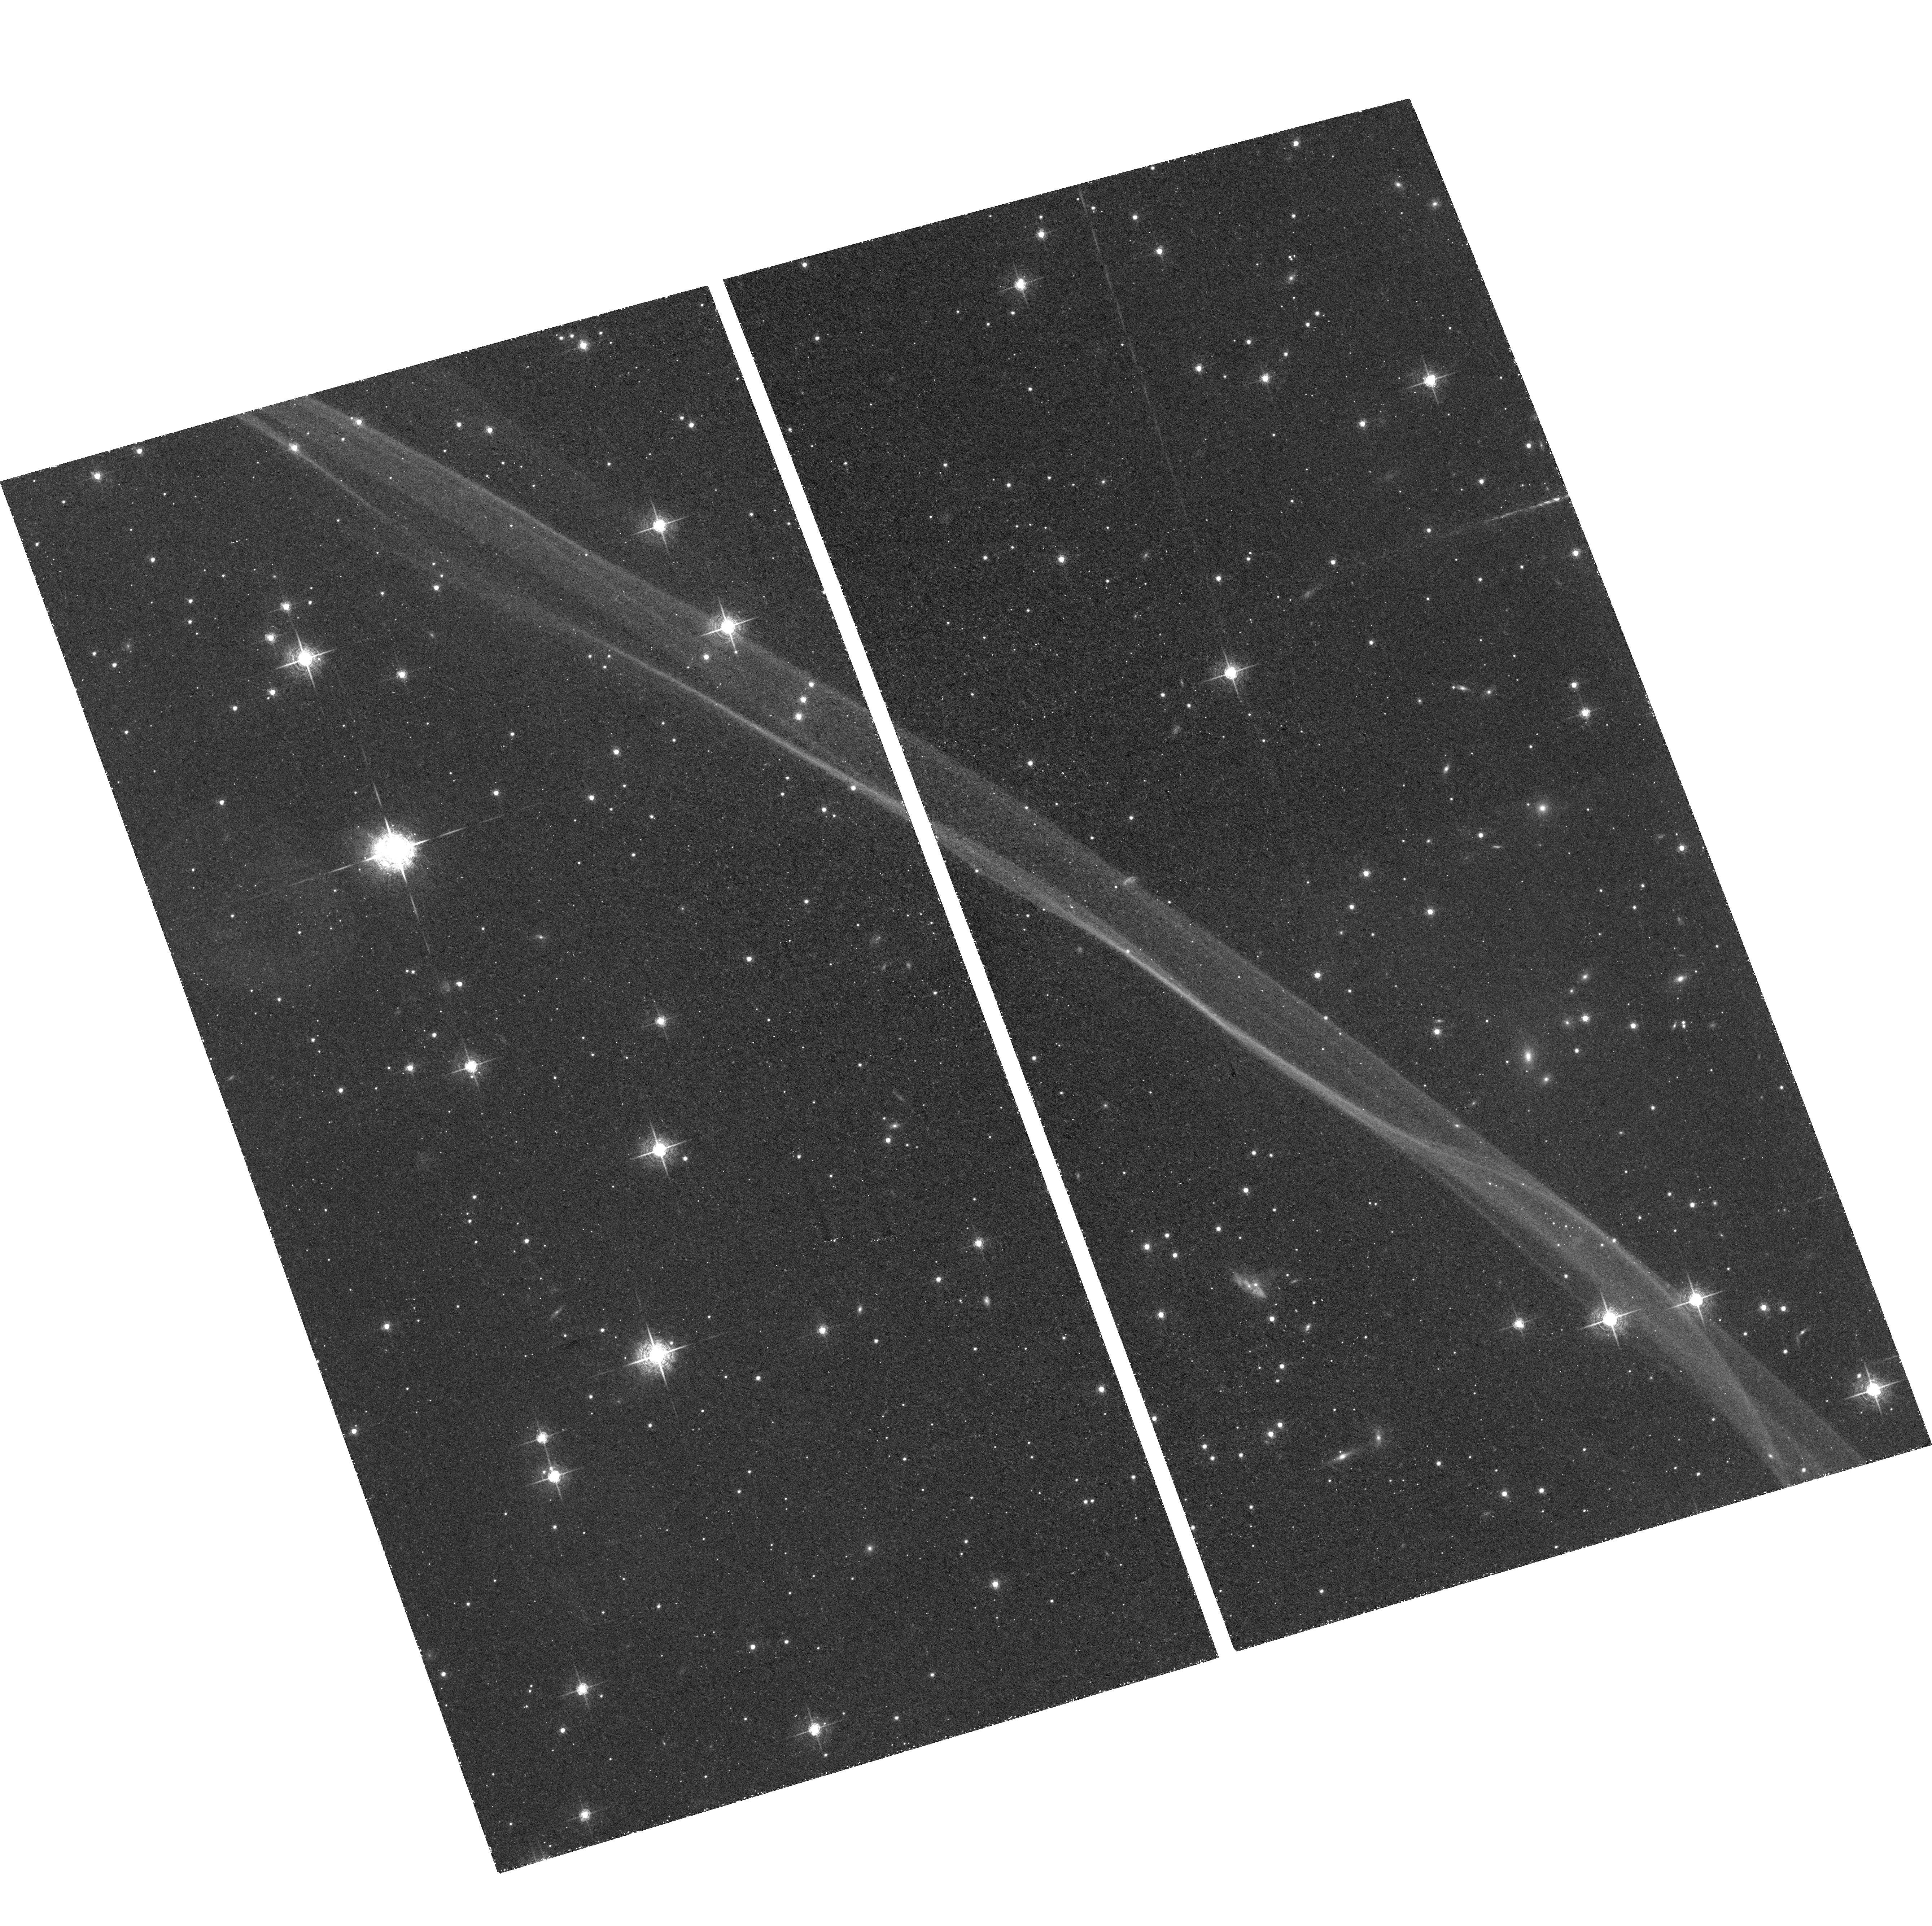
Target: SN1006-NW. Instrument: ACS/WFC. Filter: F658N. Exposure: 2.3 h. Observation ID: hst_10577_01_acs_wfc_f658n_j9c301

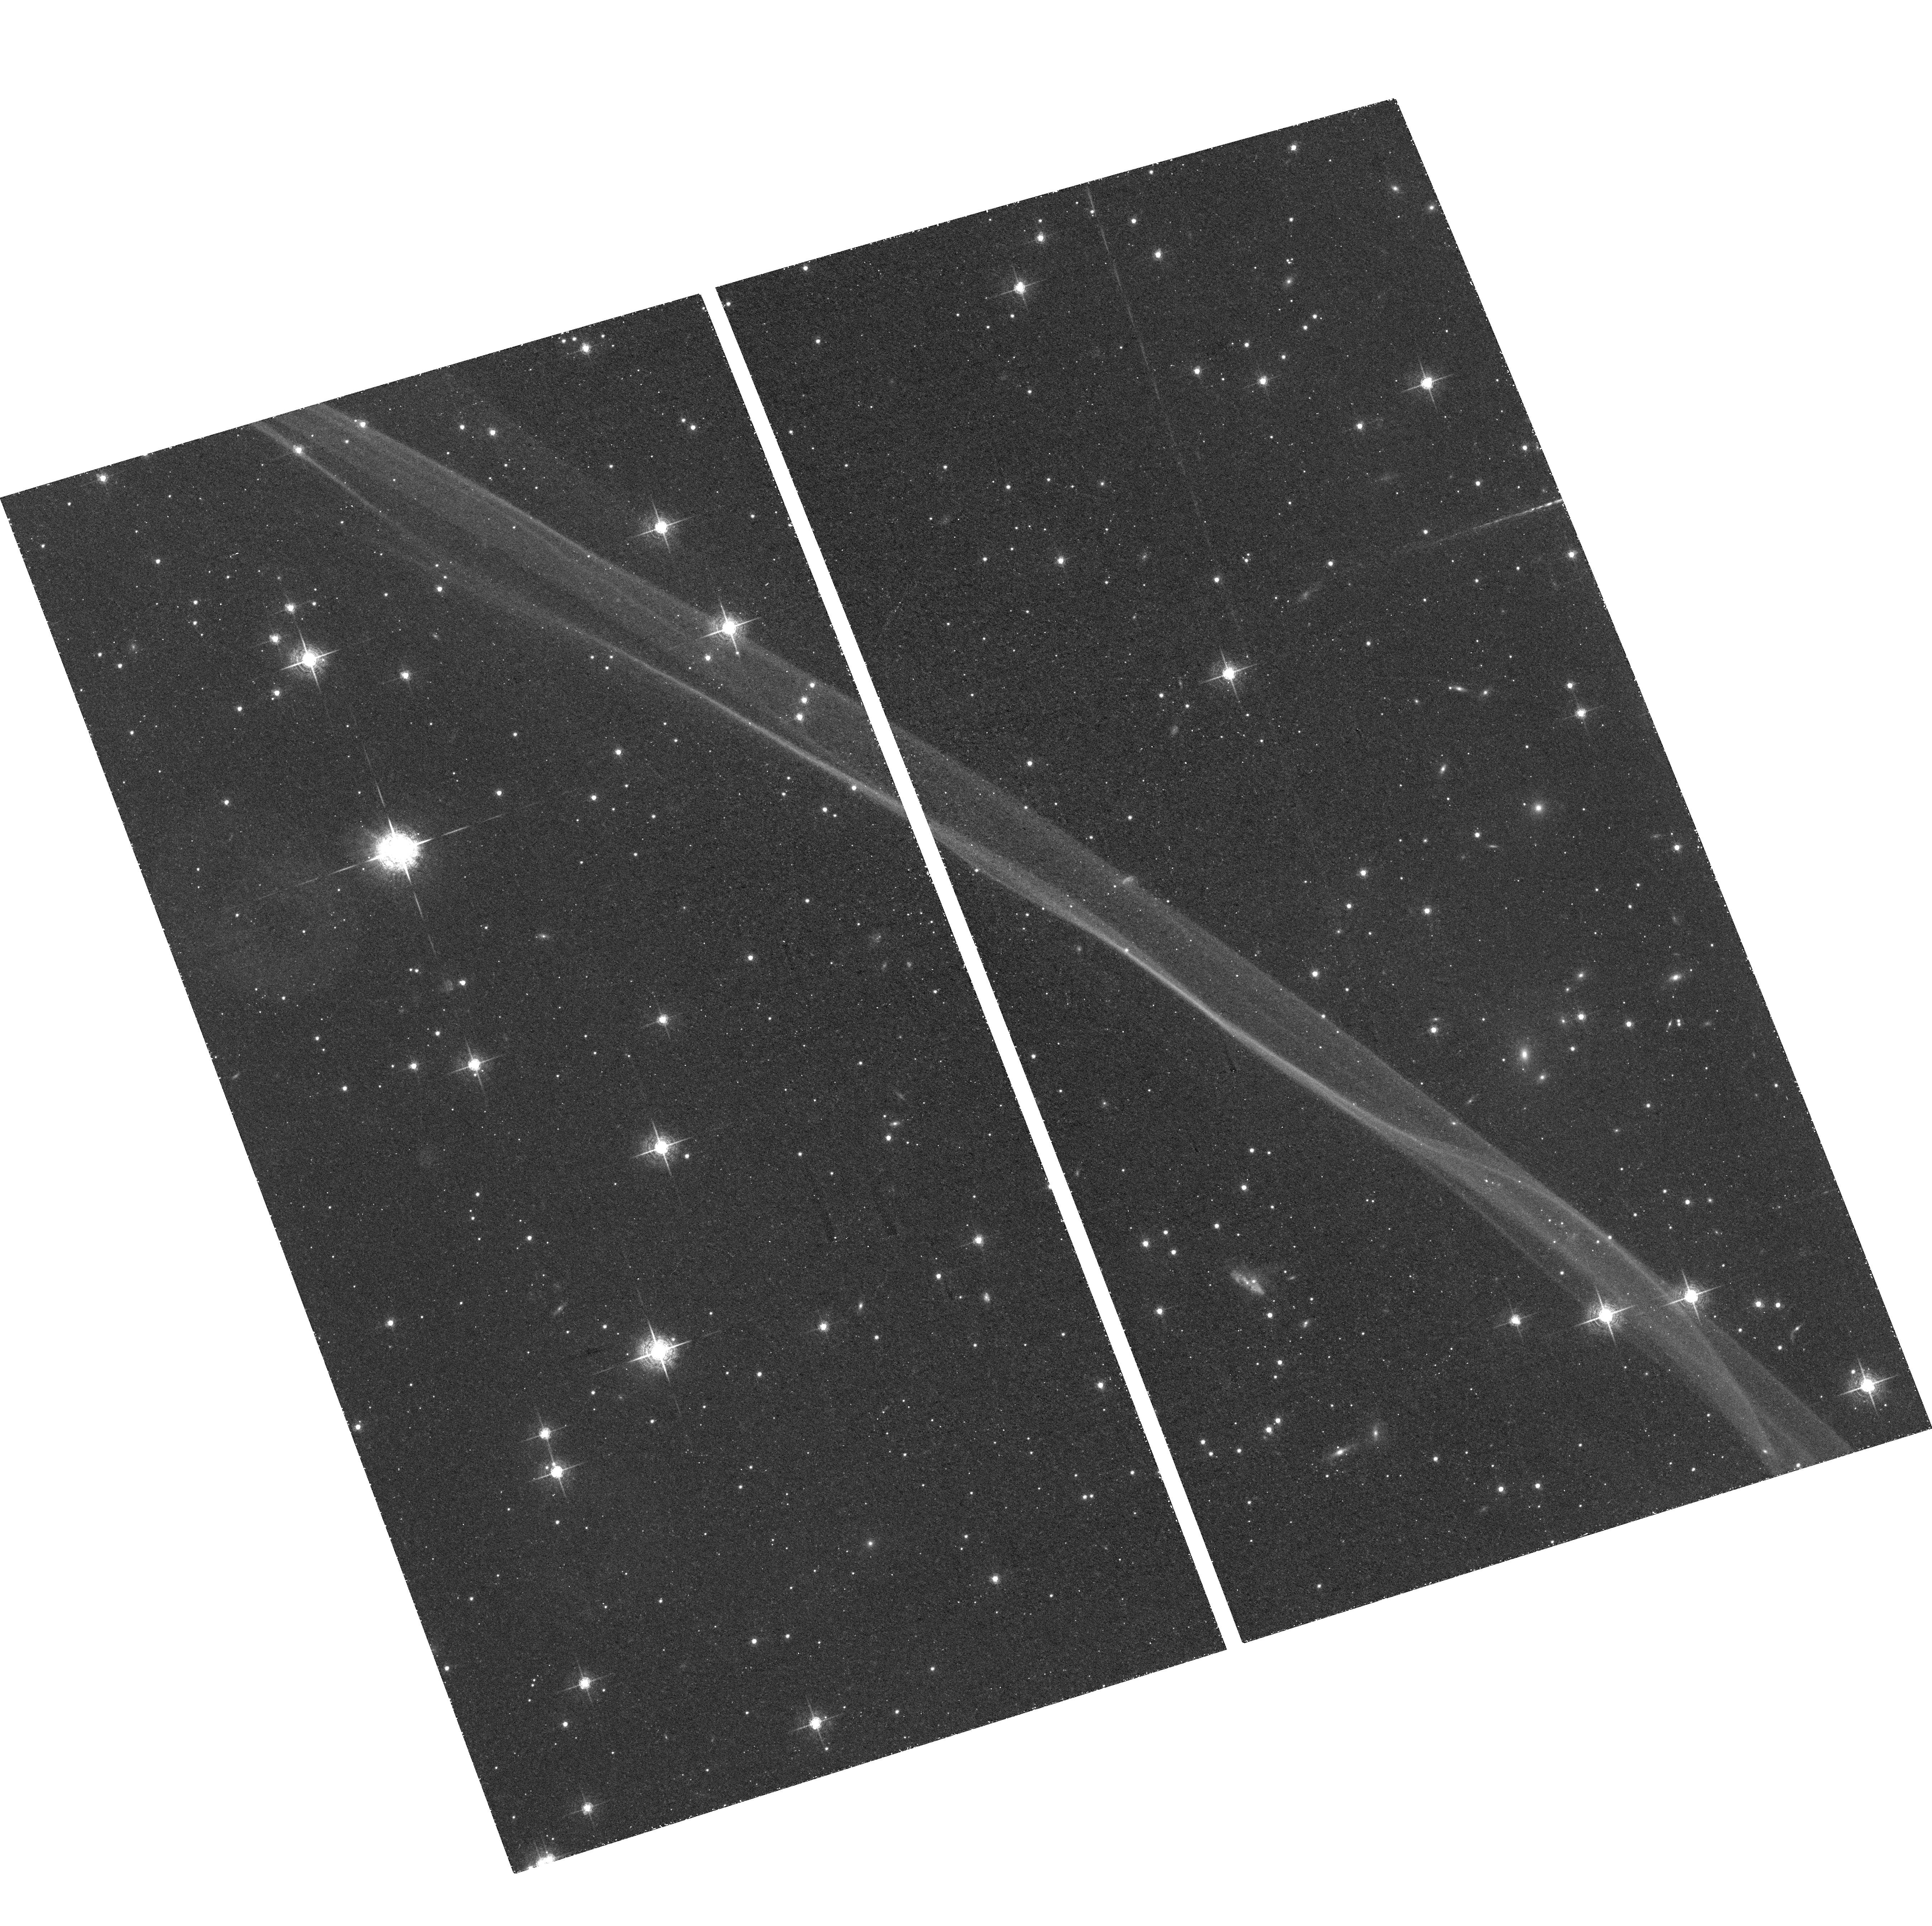
Target: SN1006-NW. Instrument: ACS/WFC. Filter: F658N. Exposure: 2.3 h. Observation ID: hst_10577_03_acs_wfc_f658n_j9c303

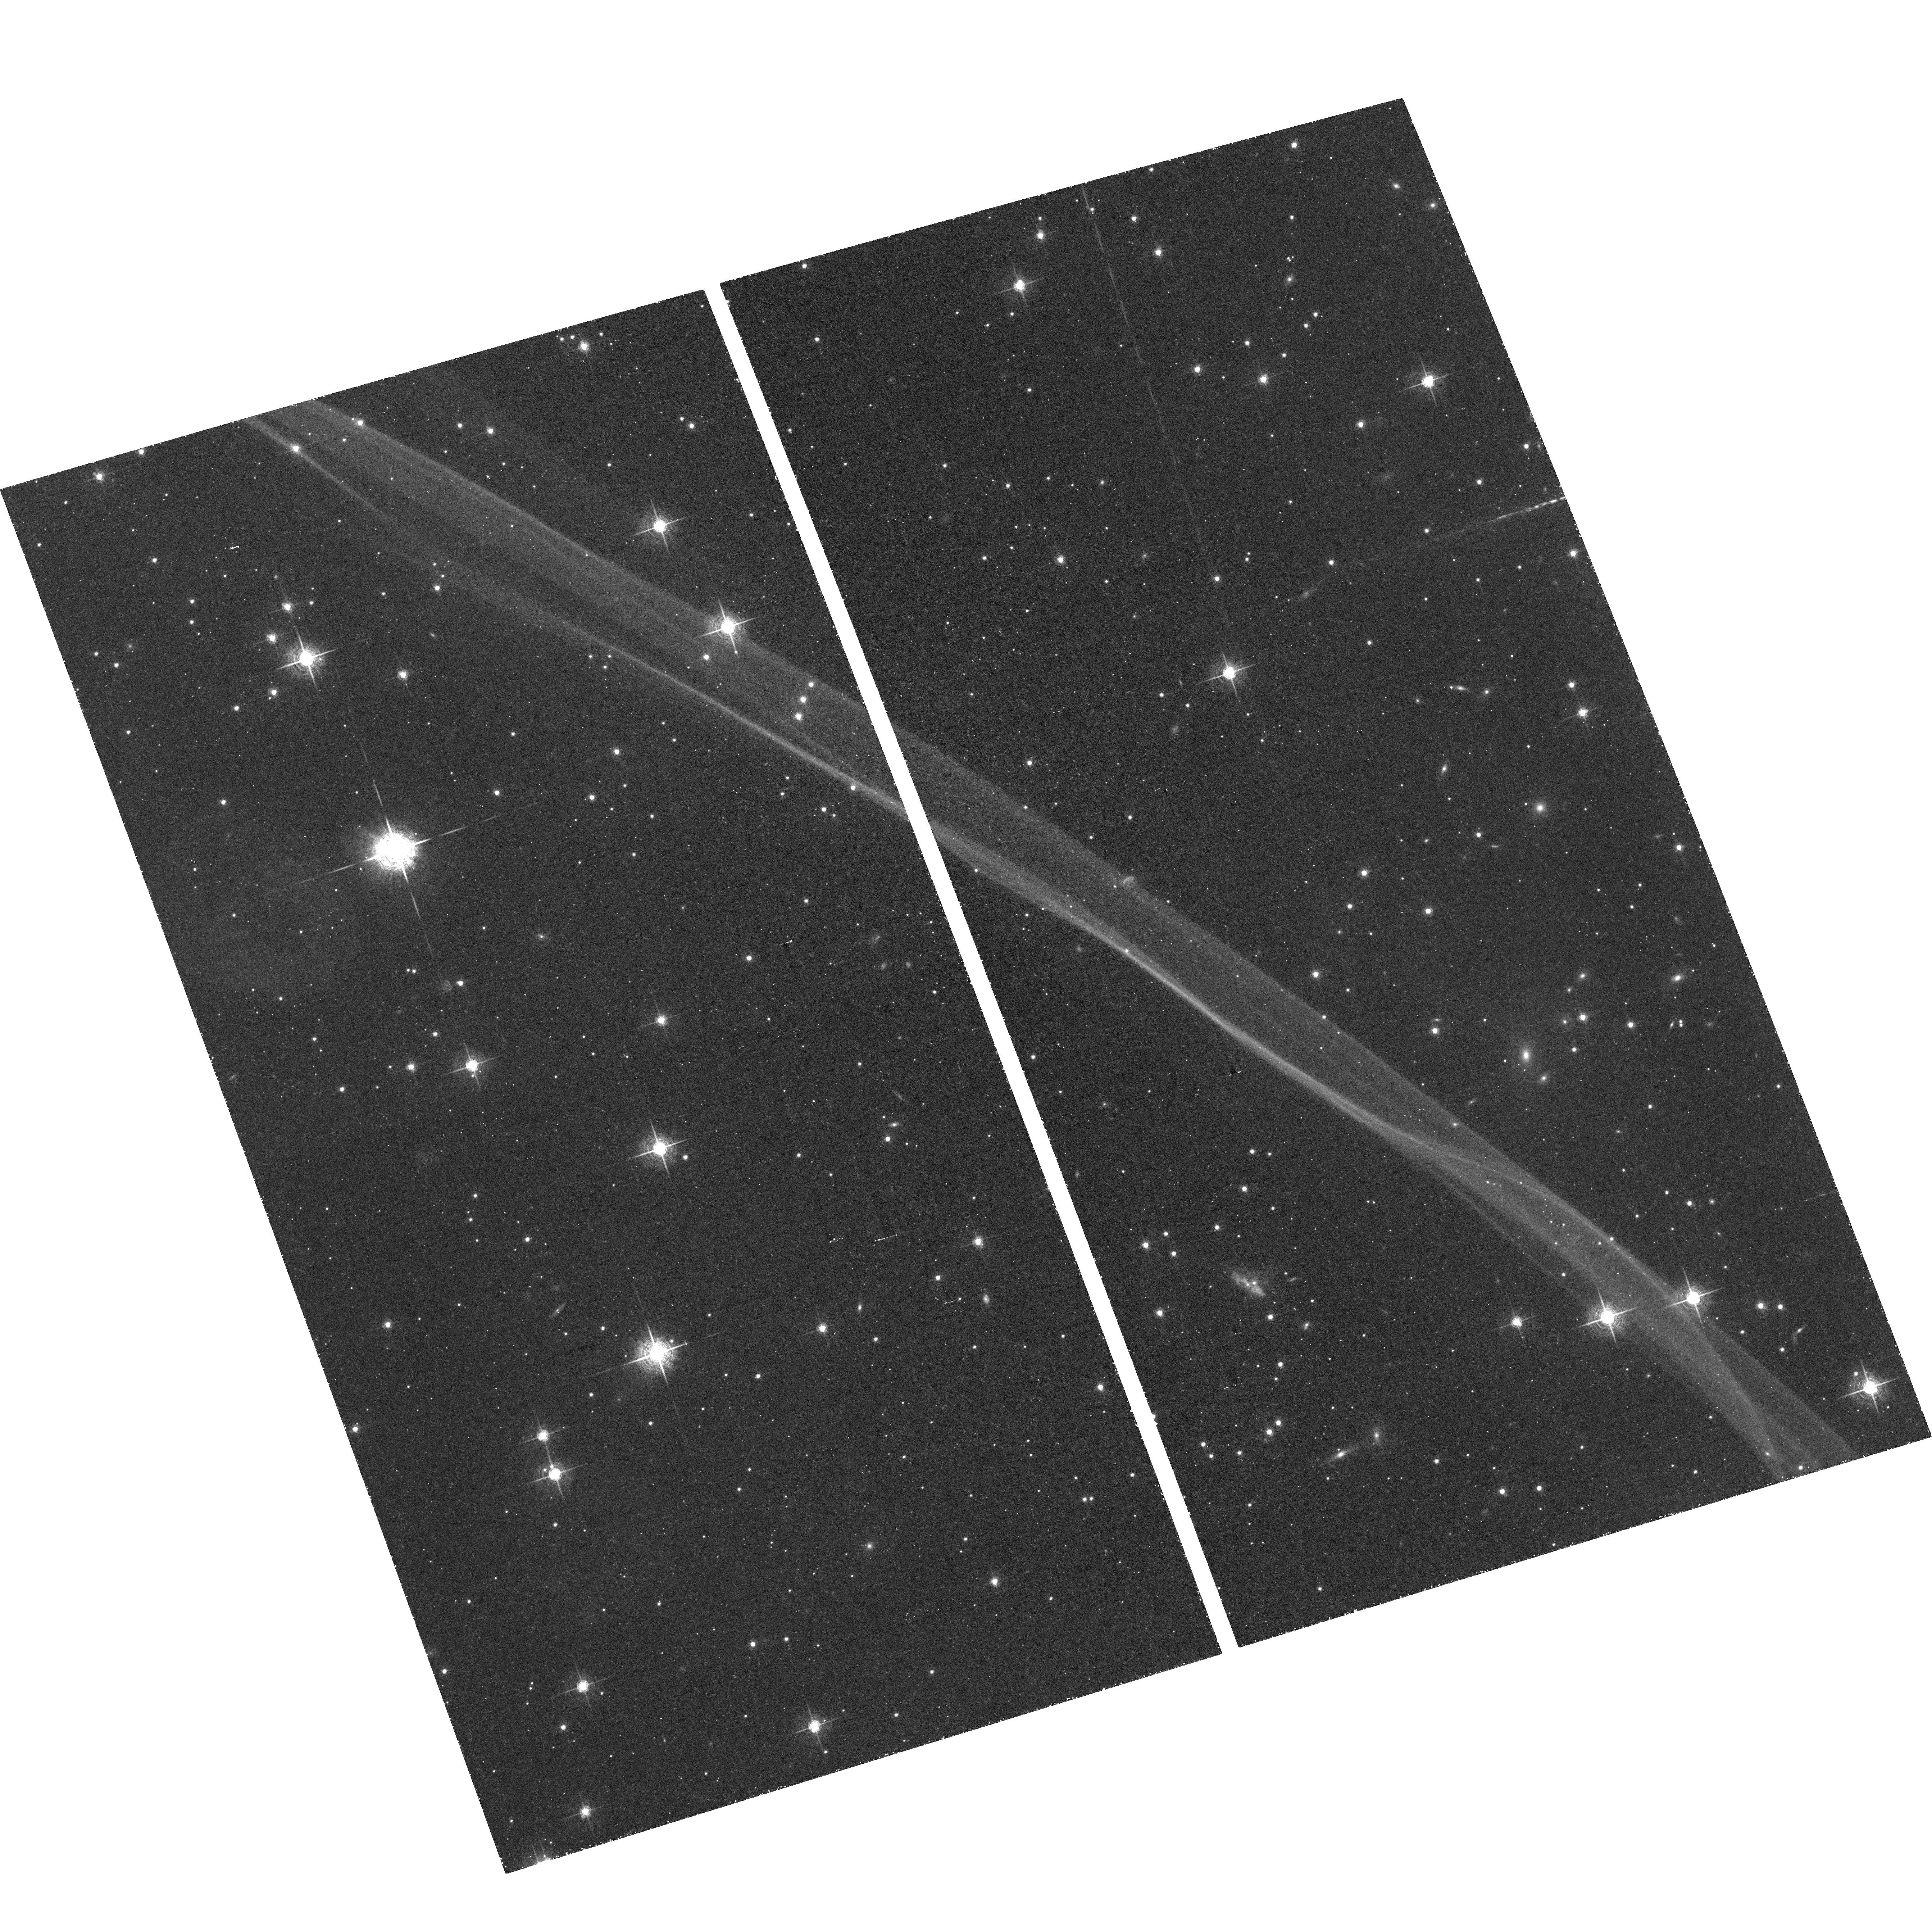
Target: SN1006-NW. Instrument: ACS/WFC. Filter: F658N. Exposure: 2.3 h. Observation ID: hst_10577_02_acs_wfc_f658n_j9c302

Resolving the non-radiative shock in SN1006 (PI: Raymond, John Charles)

An ACS image of the H alpha filament in the supernova remnant SN1006 will resolve the thickness of the H alpha emission zone. This will permit us to derive an accurate pre-shock density, which in turn can be used to model the time-dependent X-ray spectrum of the bright X-ray ridge with no free parameters, thus benchmarking these widely used models. We will also search for evidence of a shock precursor, and we will use the scale of ripples in the shock to estimate the level of density inhomogeneity in the pre-shock gas.